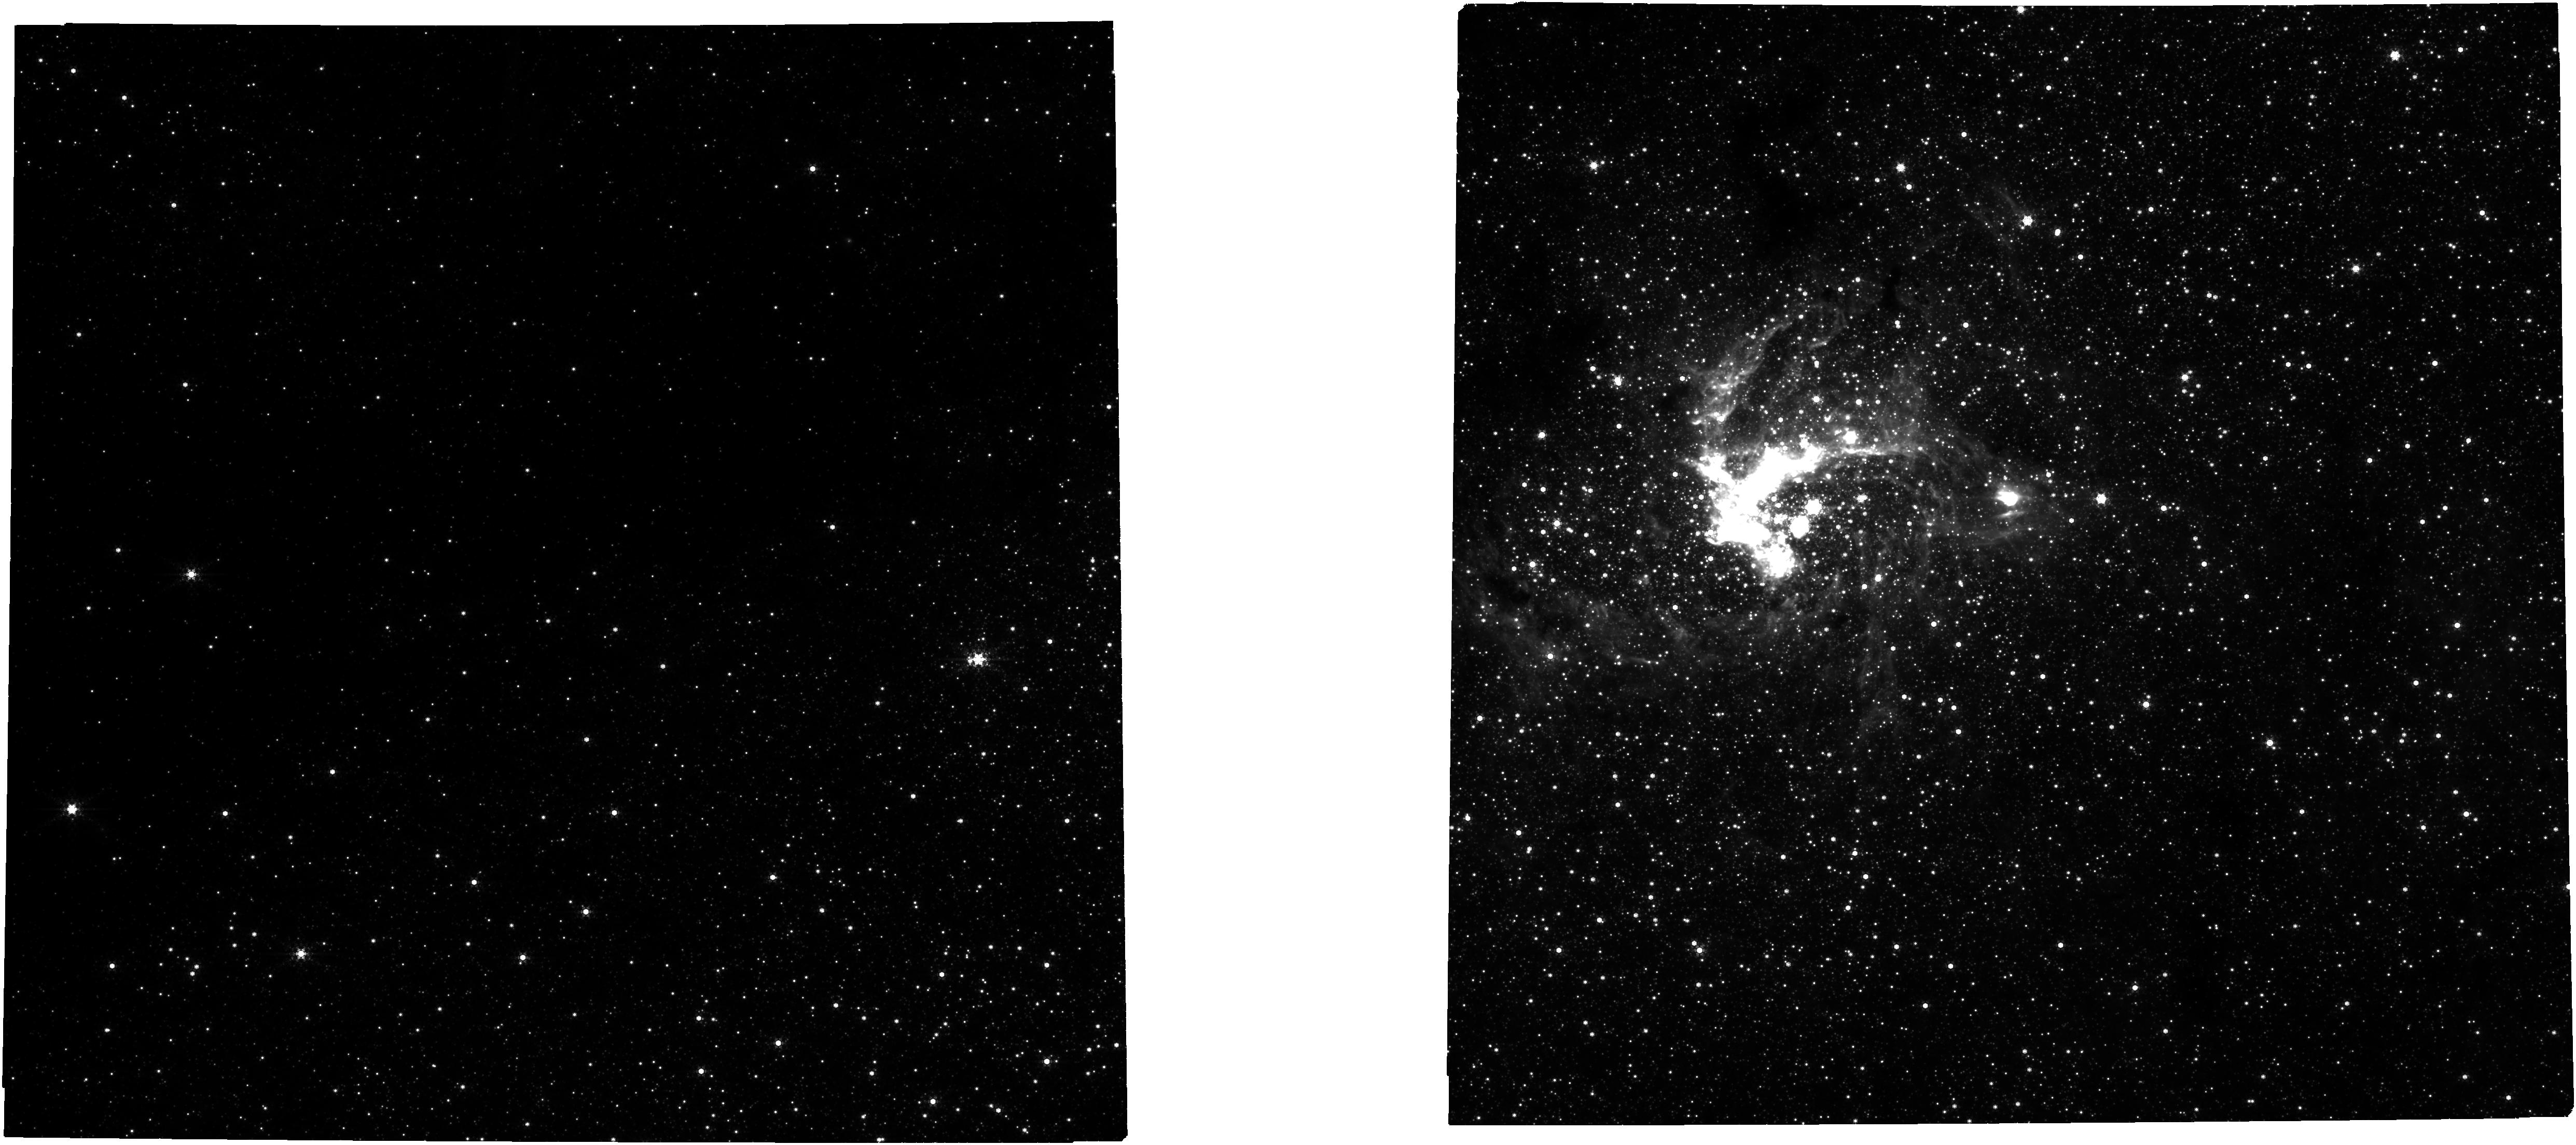
Target: GALCEN
Instrument: NIRCAM
Filter: F444W+F405N
Exposure: 21 min
Observation ID: jw01939-o001_t001_nircam_f405n-f444w

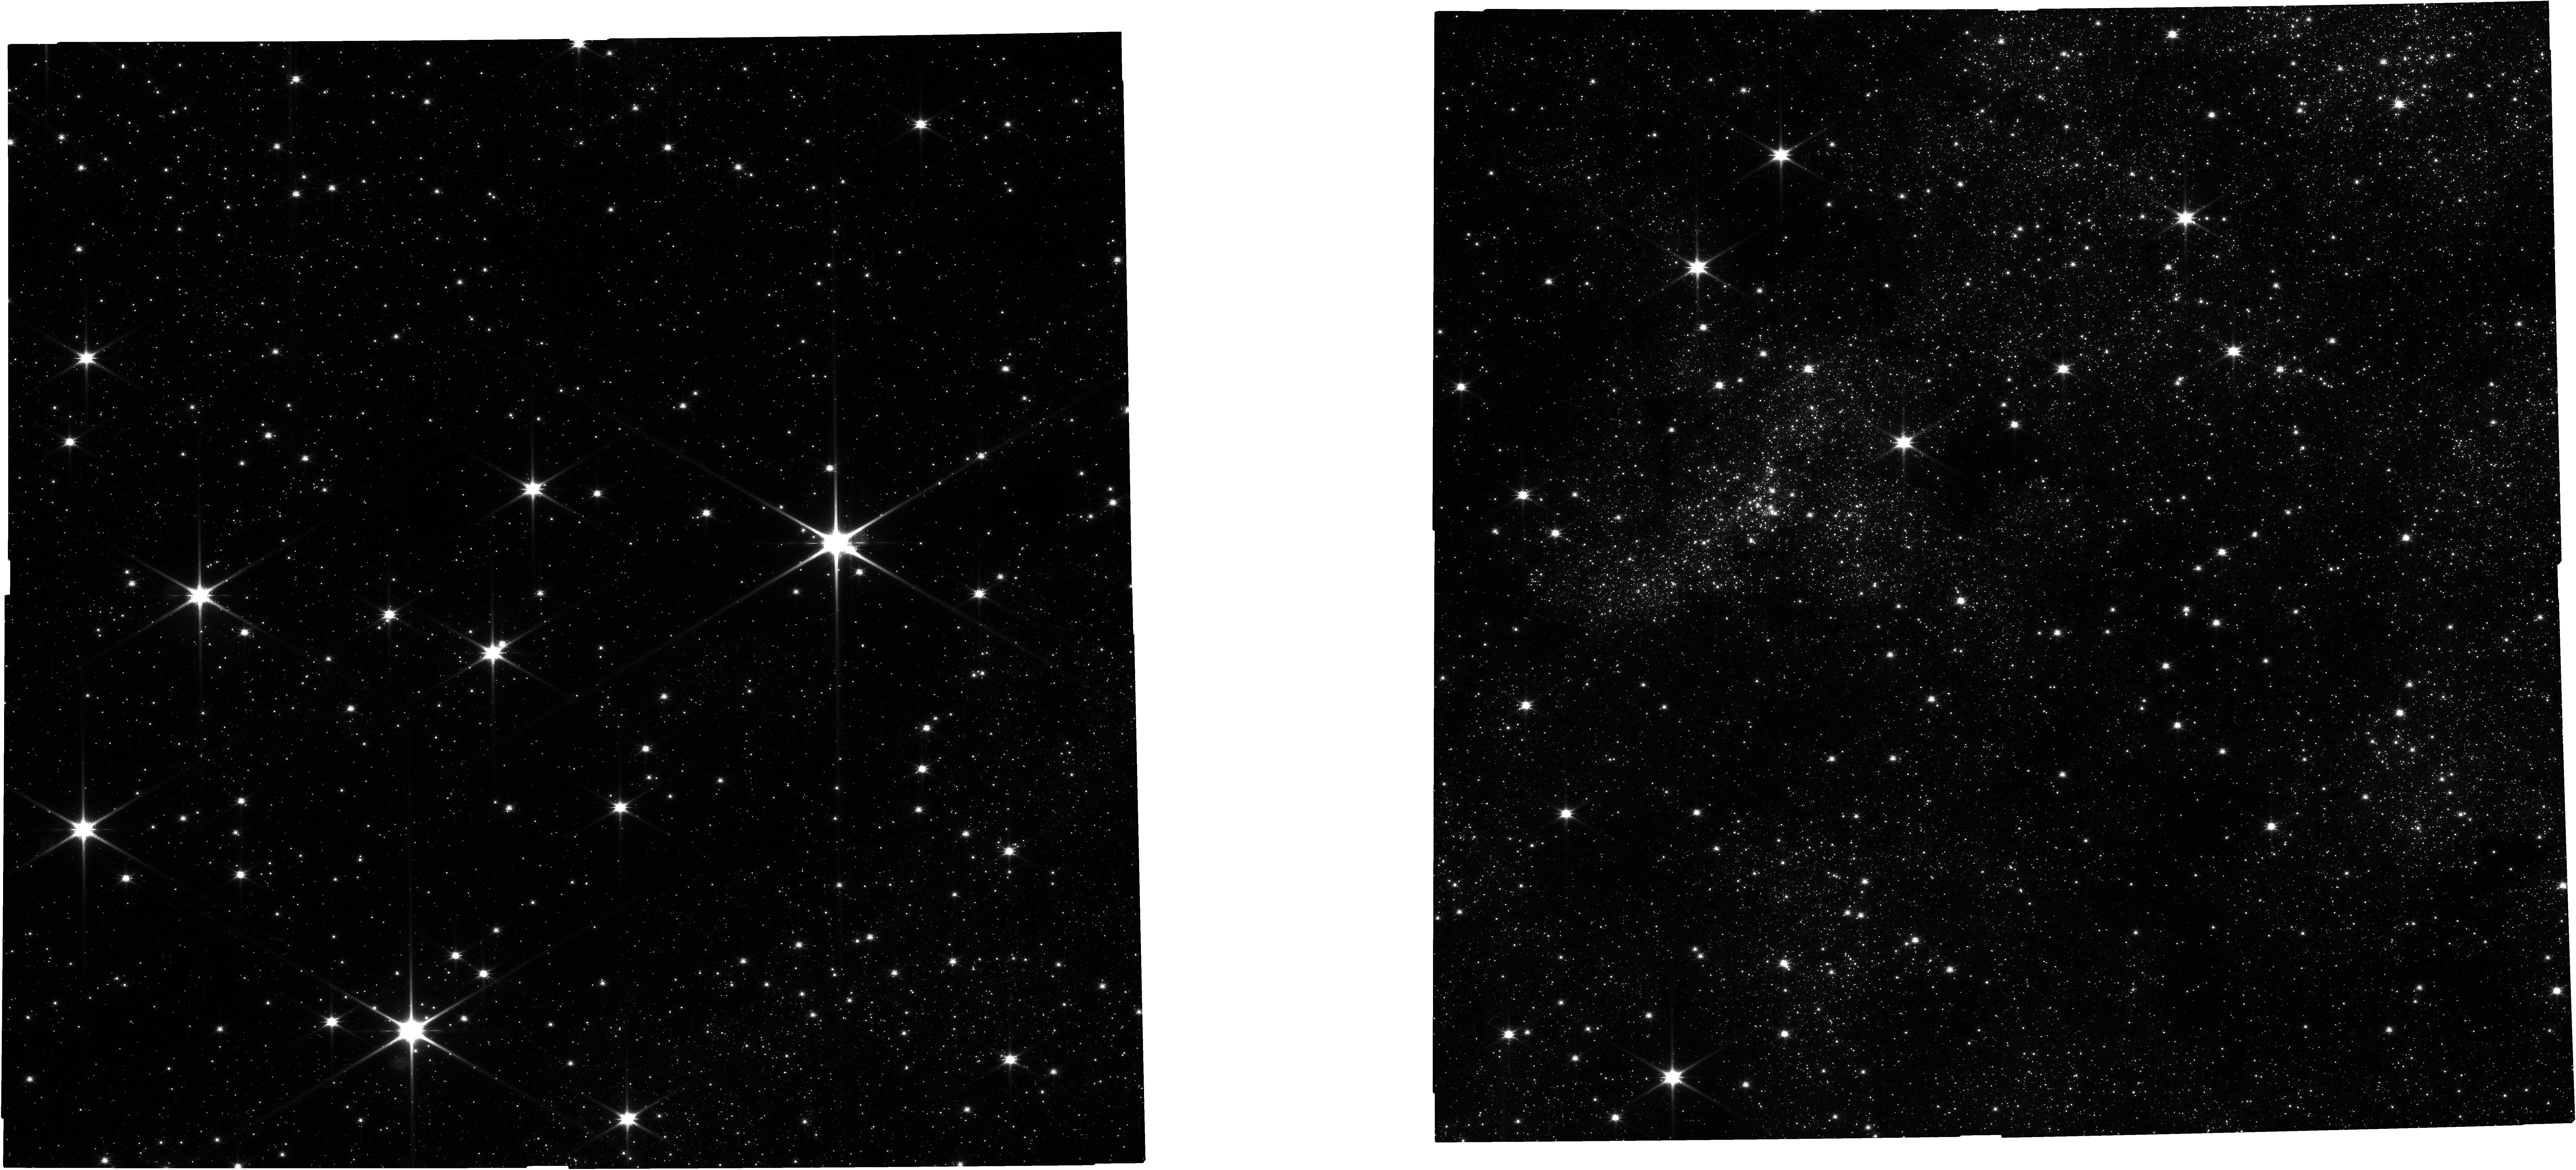
Target: GALCEN
Instrument: NIRCAM
Filter: F115W
Exposure: 43 min
Observation ID: jw01939-o001_t001_nircam_clear-f115w

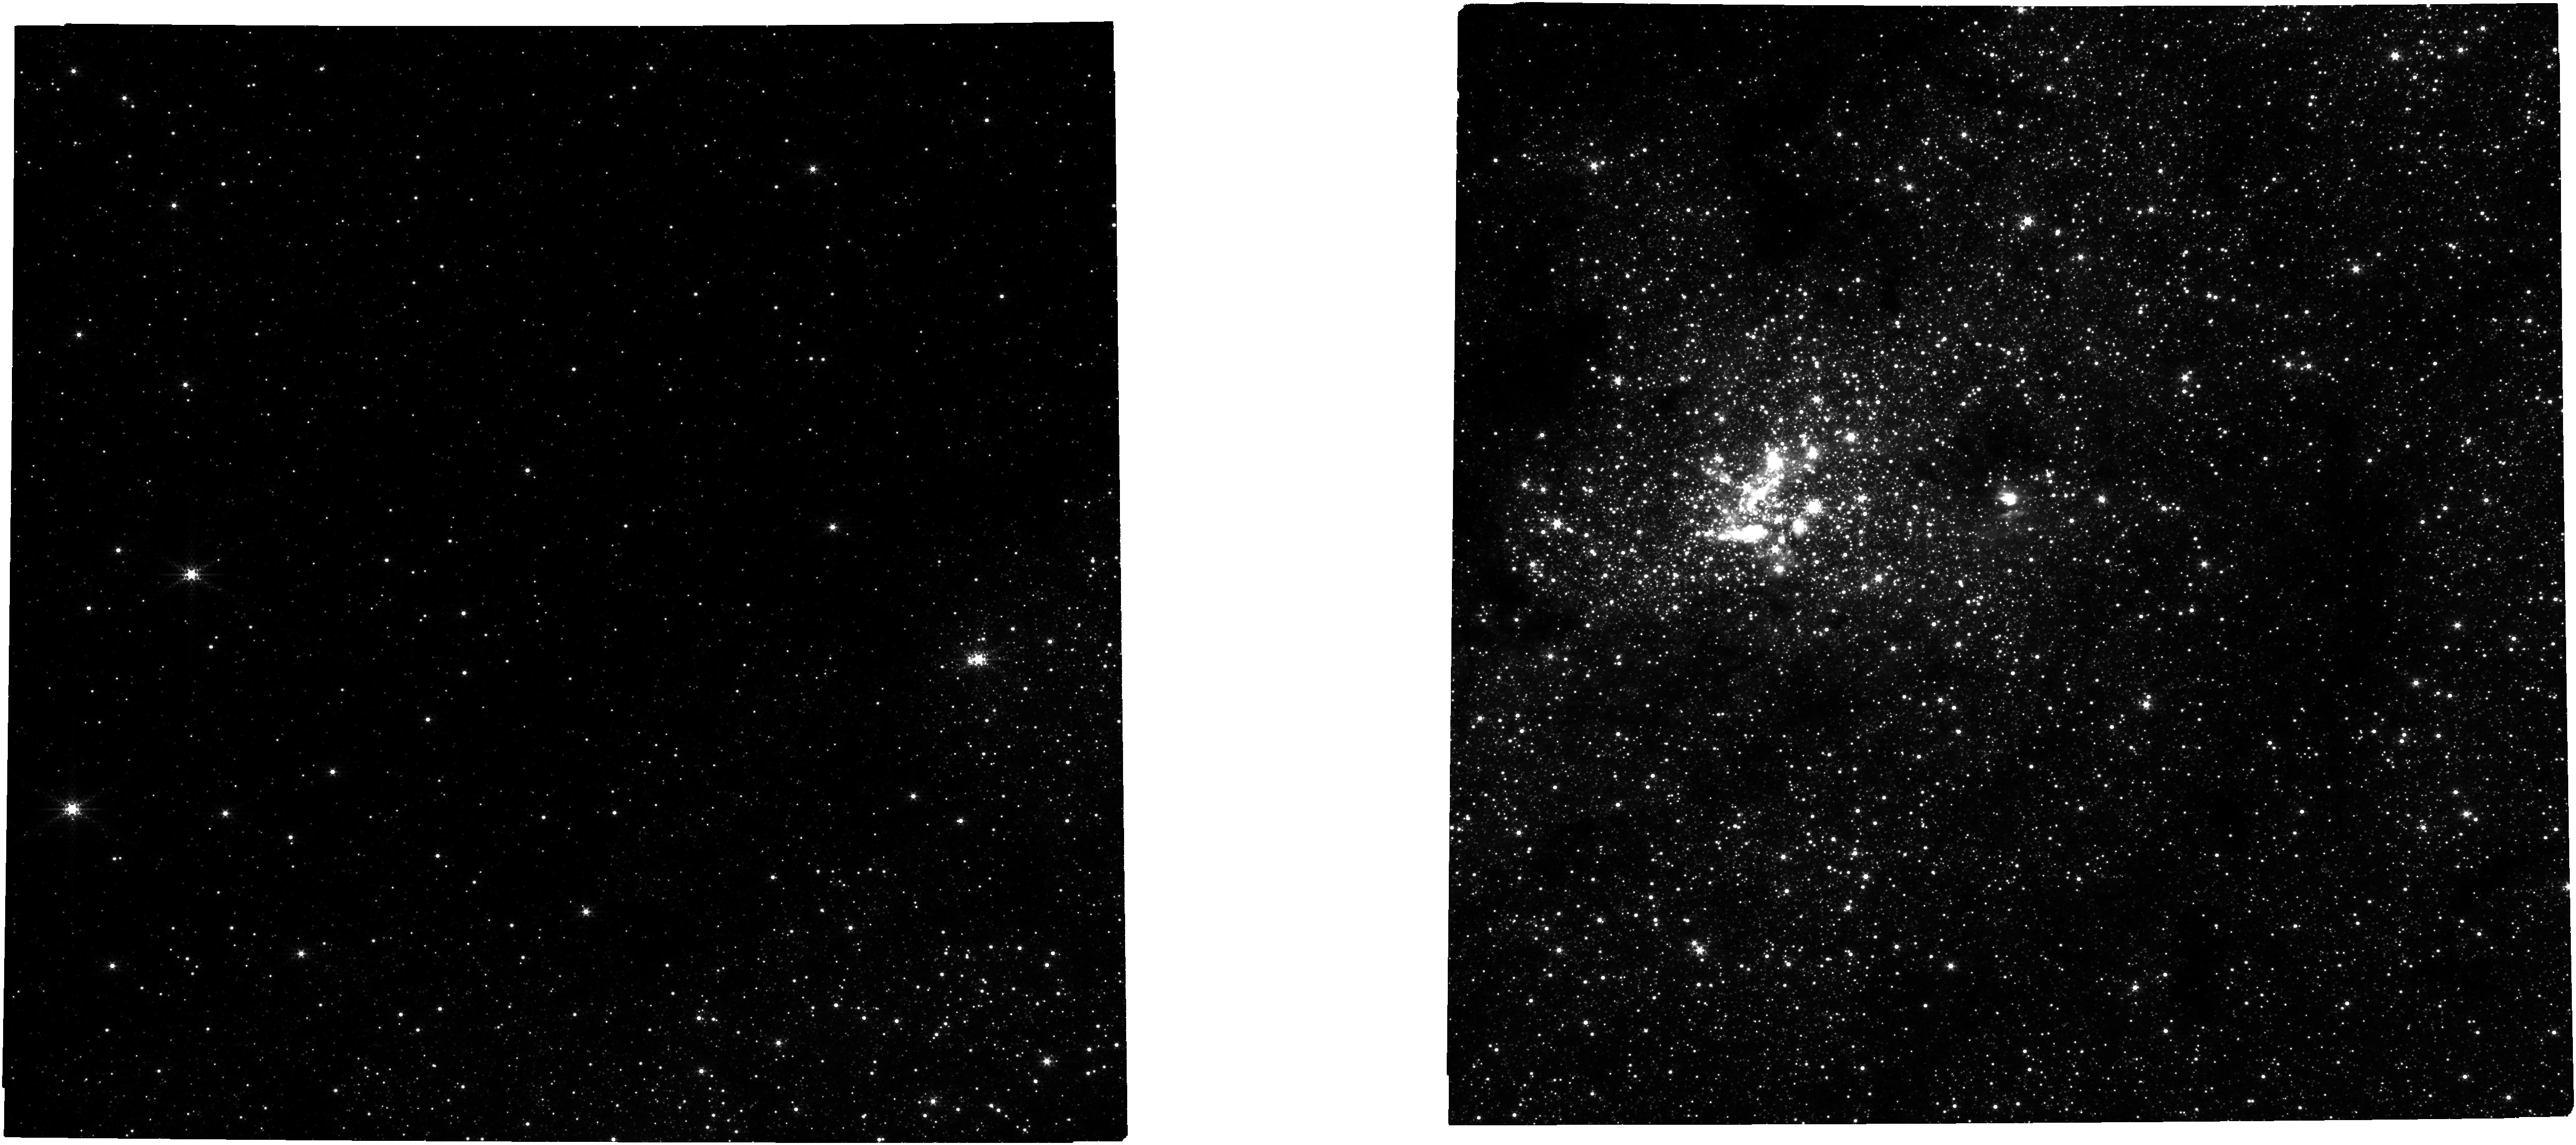
Target: GALCEN
Instrument: NIRCAM
Filter: F322W2+F323N
Exposure: 43 min
Observation ID: jw01939-o001_t001_nircam_f322w2-f323n

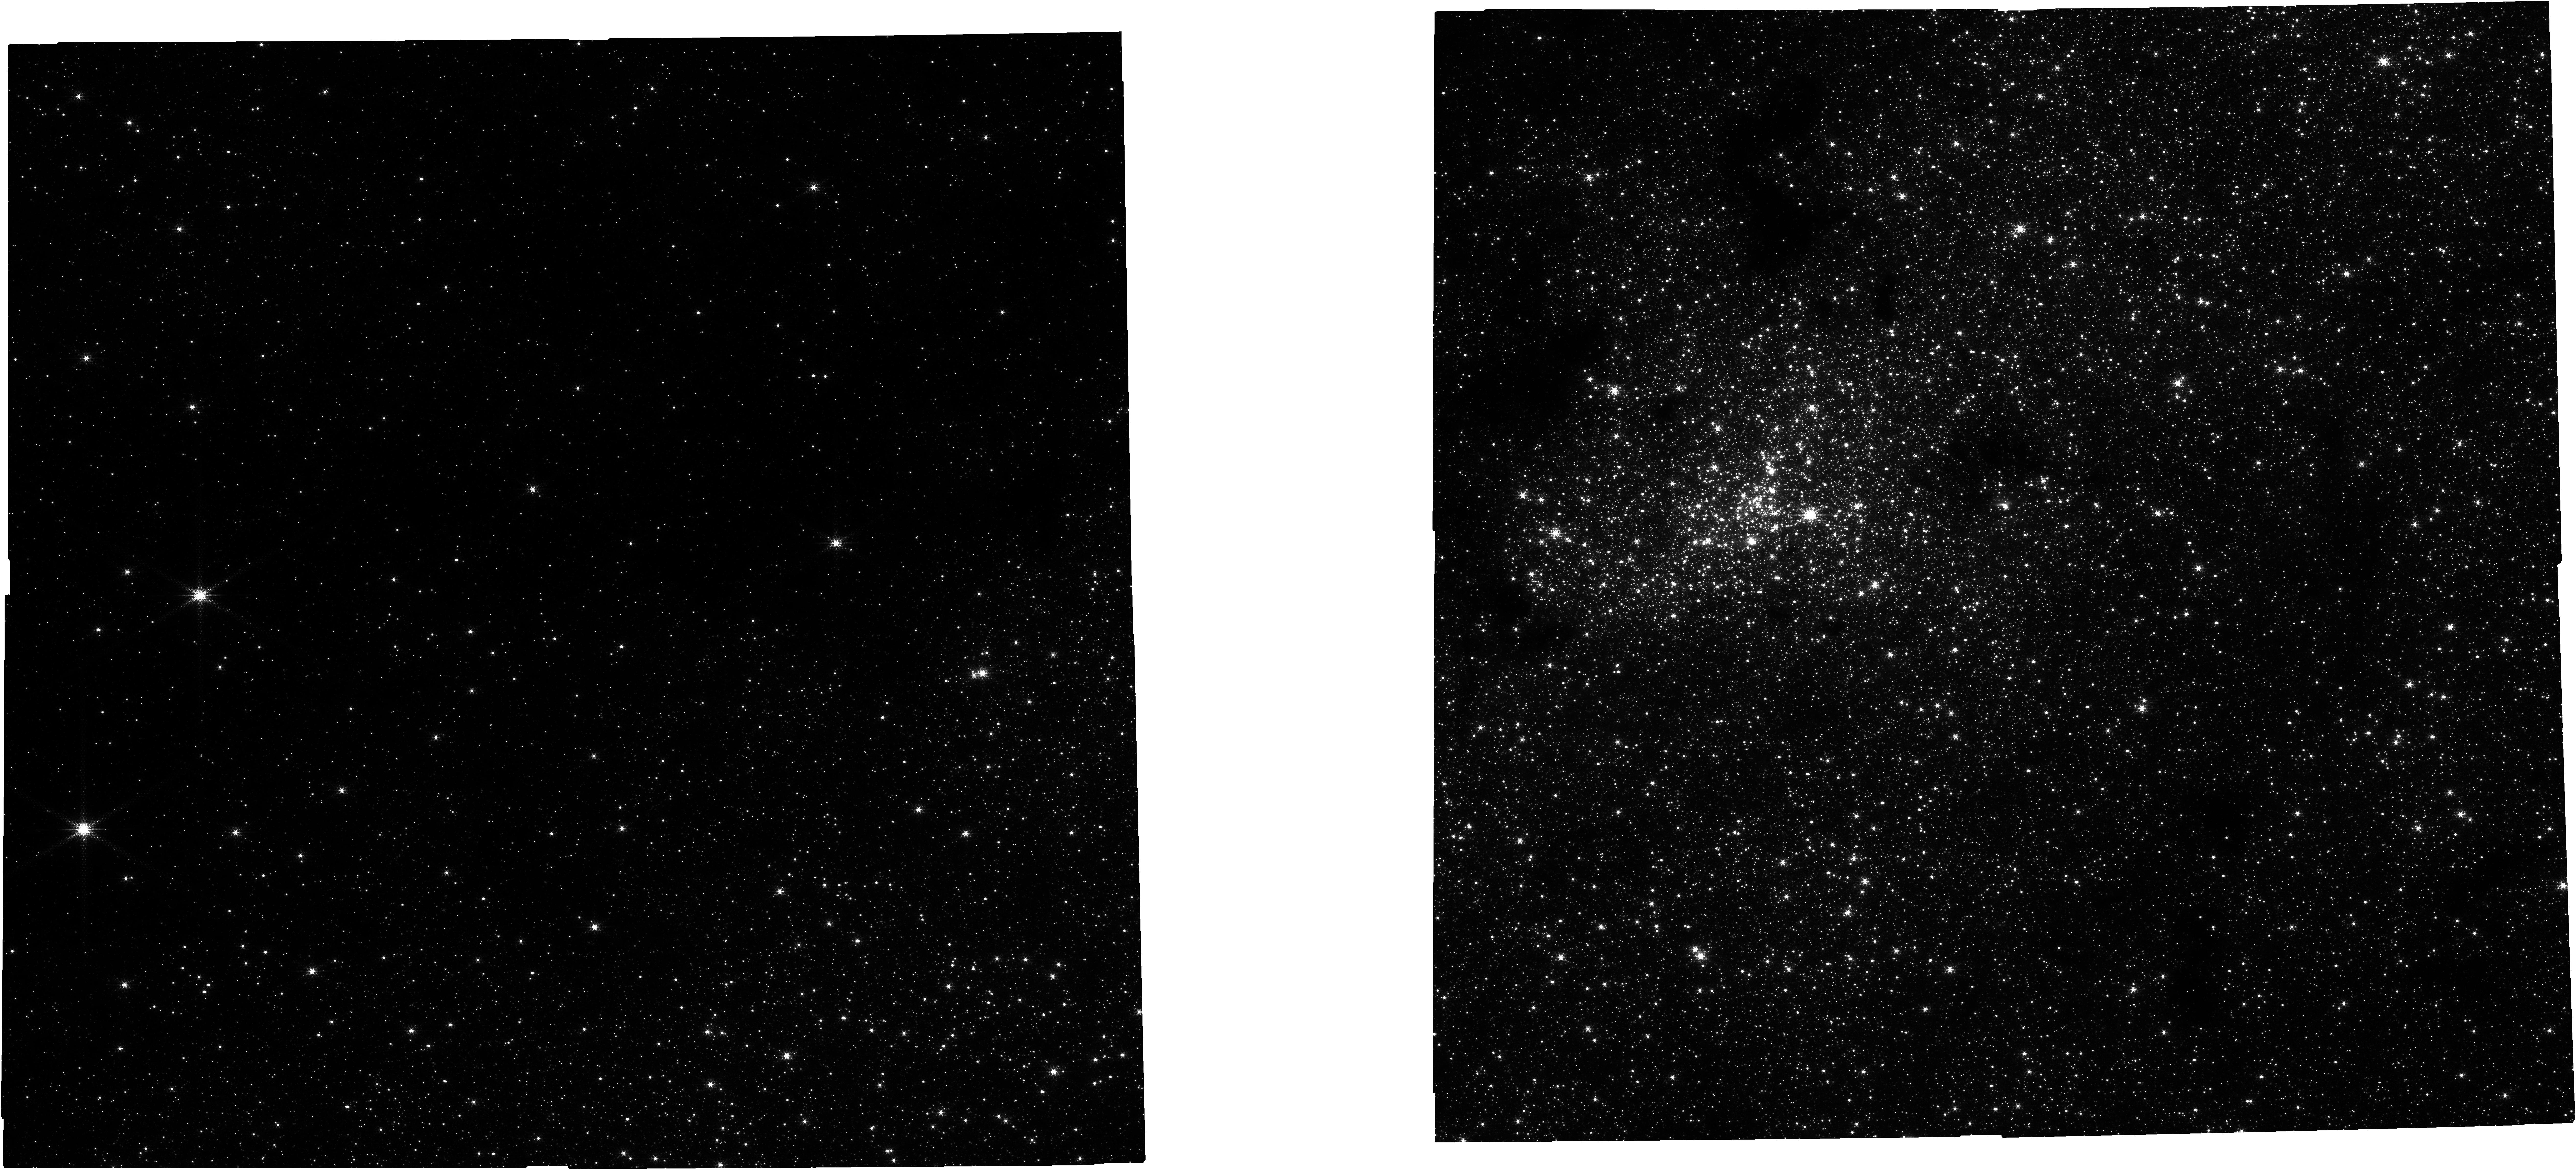
Target: GALCEN
Instrument: NIRCAM
Filter: F212N
Exposure: 21 min
Observation ID: jw01939-o001_t001_nircam_clear-f212n

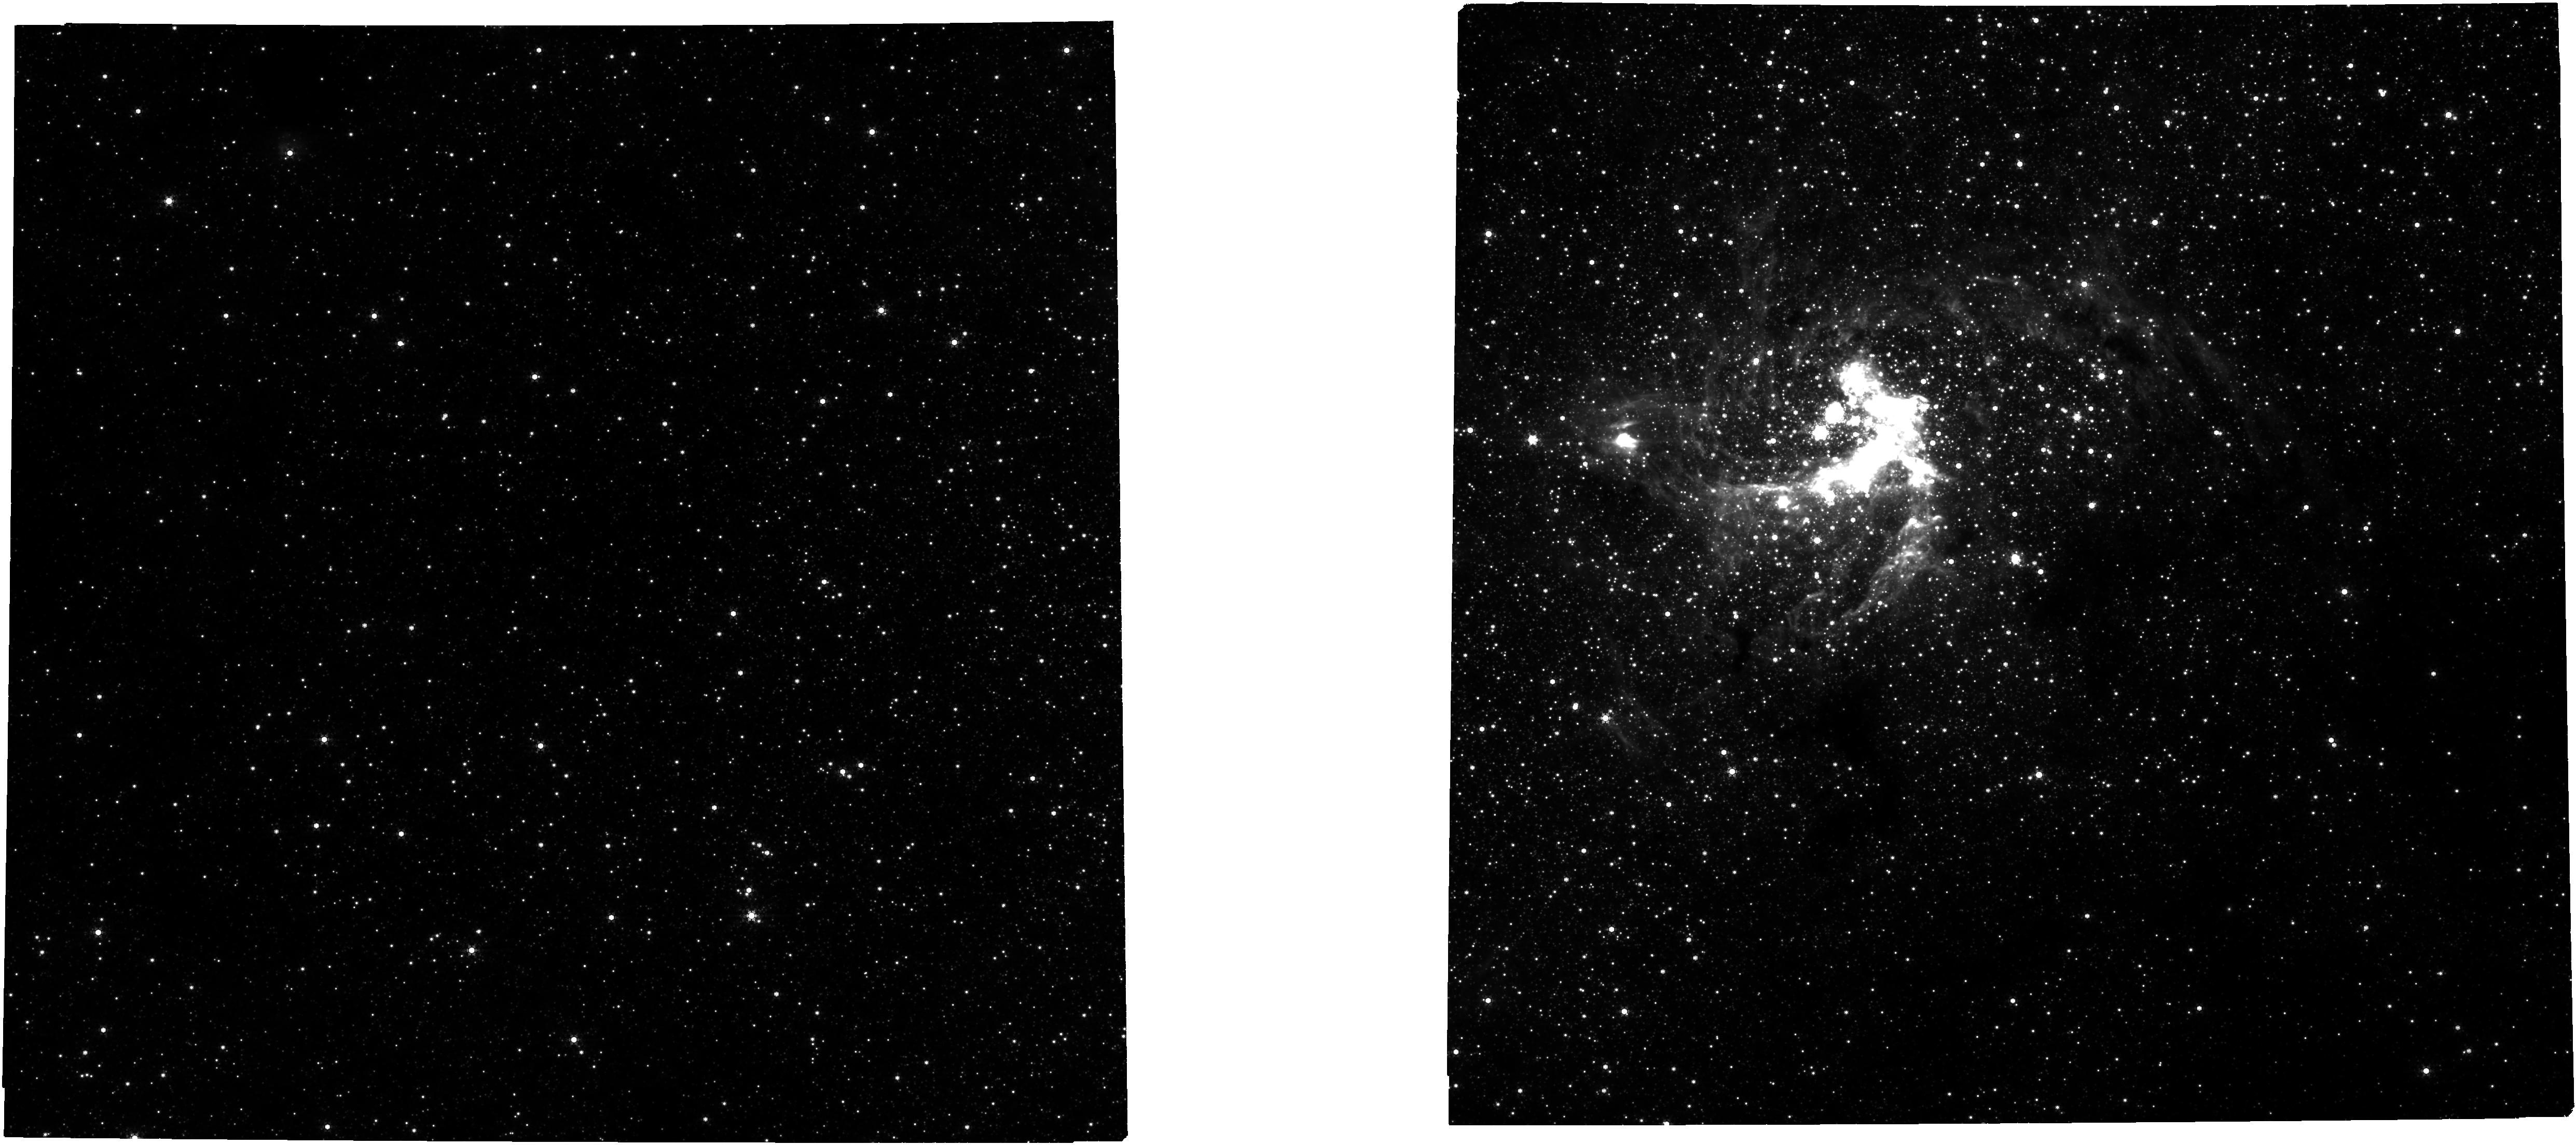
Target: GALCEN
Instrument: NIRCAM
Filter: F444W+F405N
Exposure: 21 min
Observation ID: jw01939-o003_t001_nircam_f405n-f444w

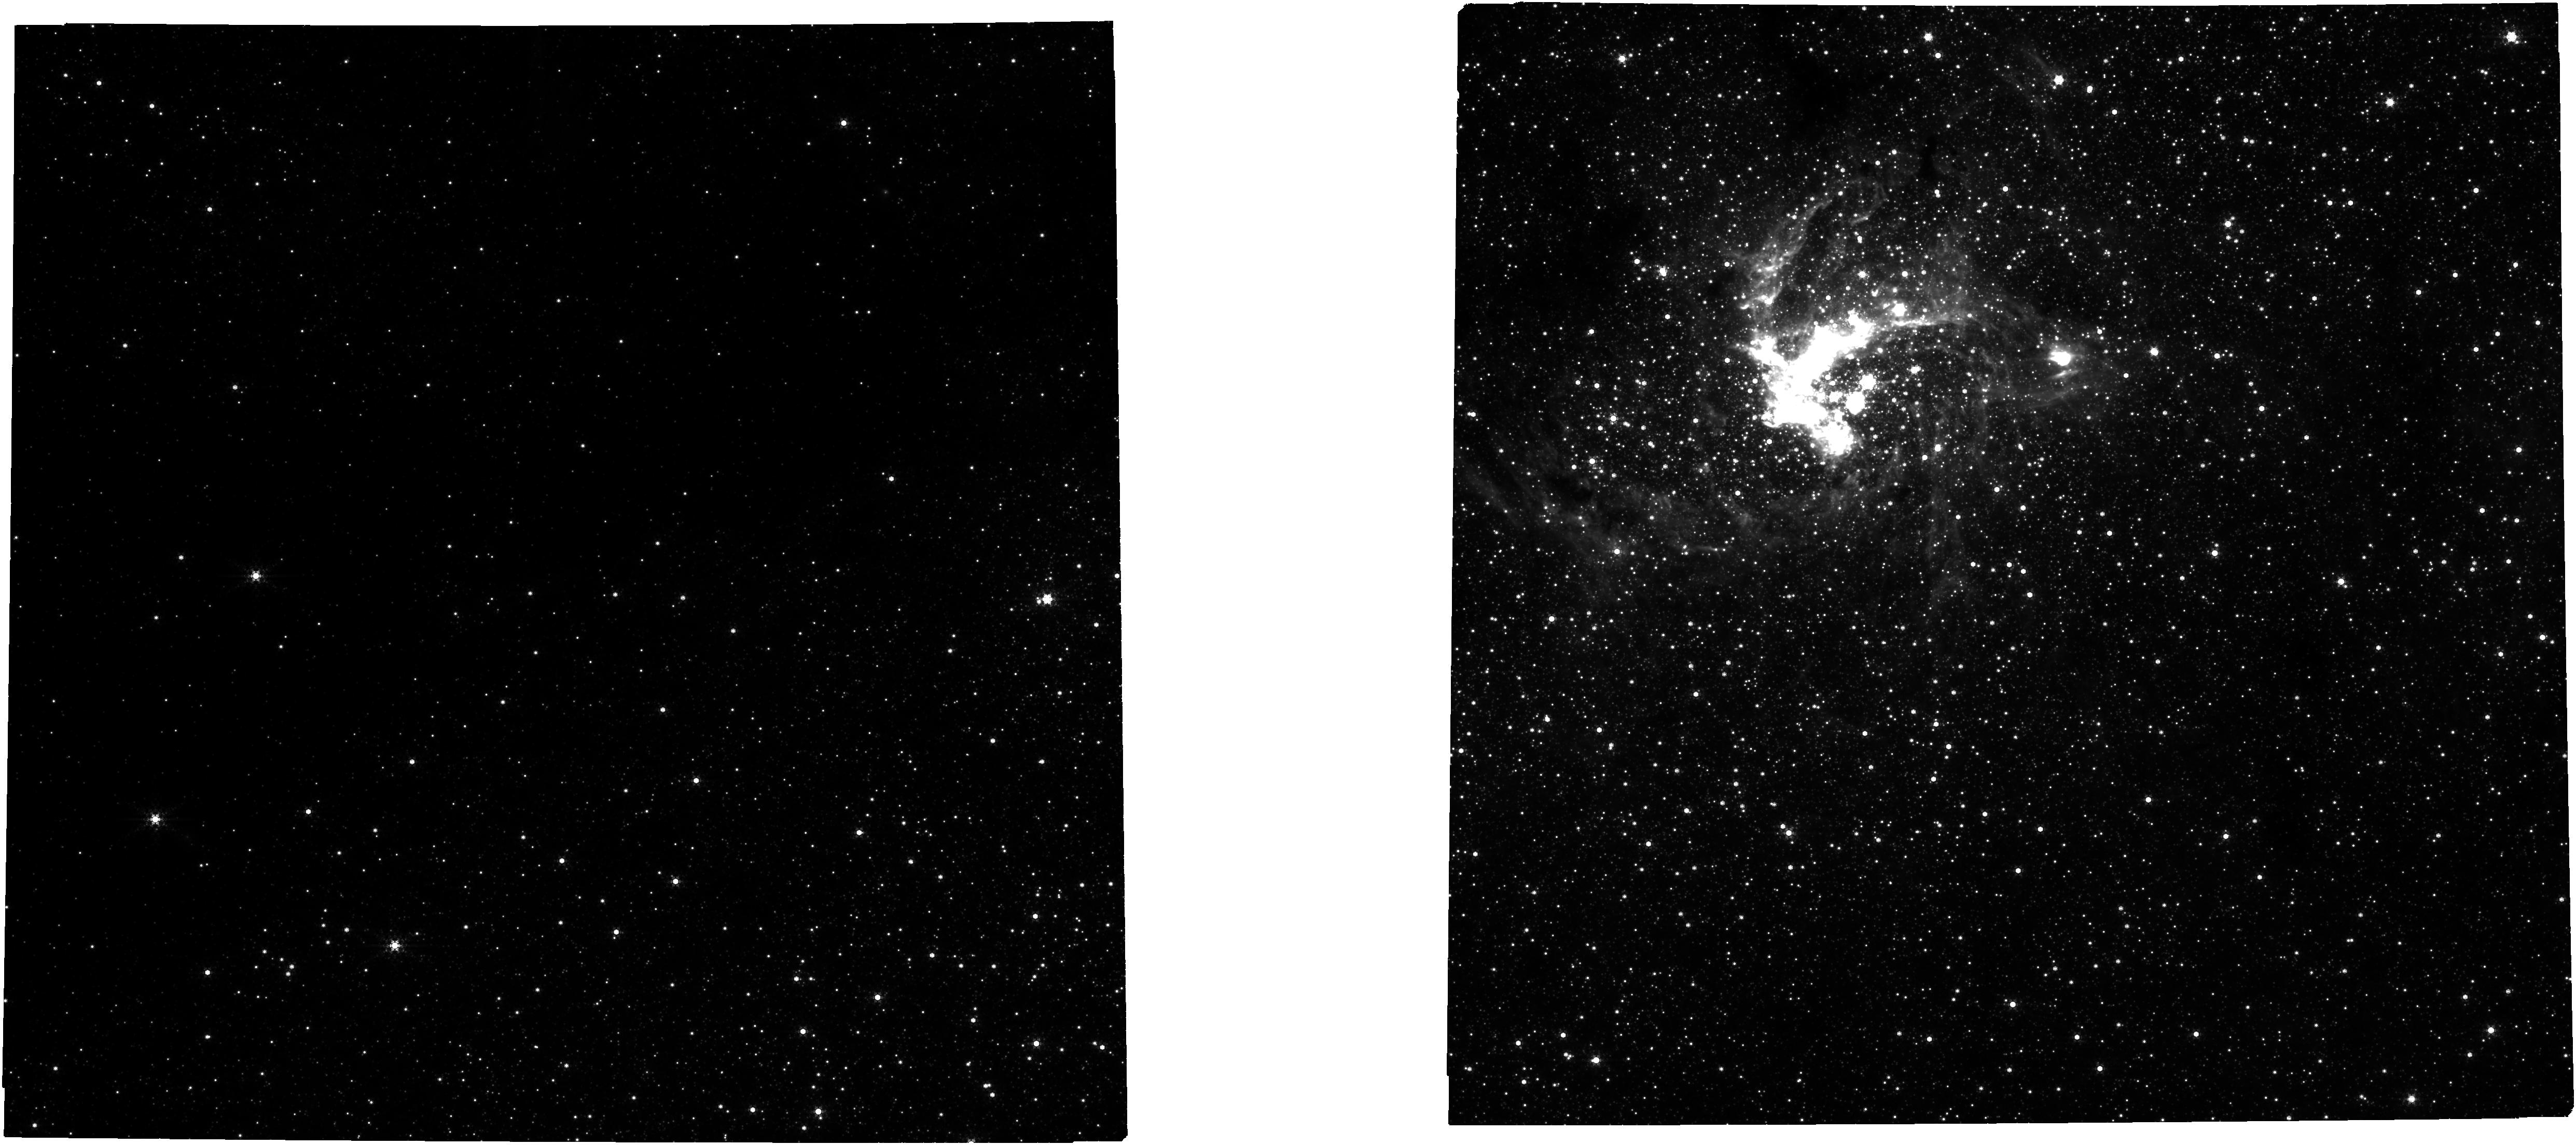
Target: GALCEN
Instrument: NIRCAM
Filter: F444W+F405N
Exposure: 21 min
Observation ID: jw01939-o004_t001_nircam_f405n-f444w

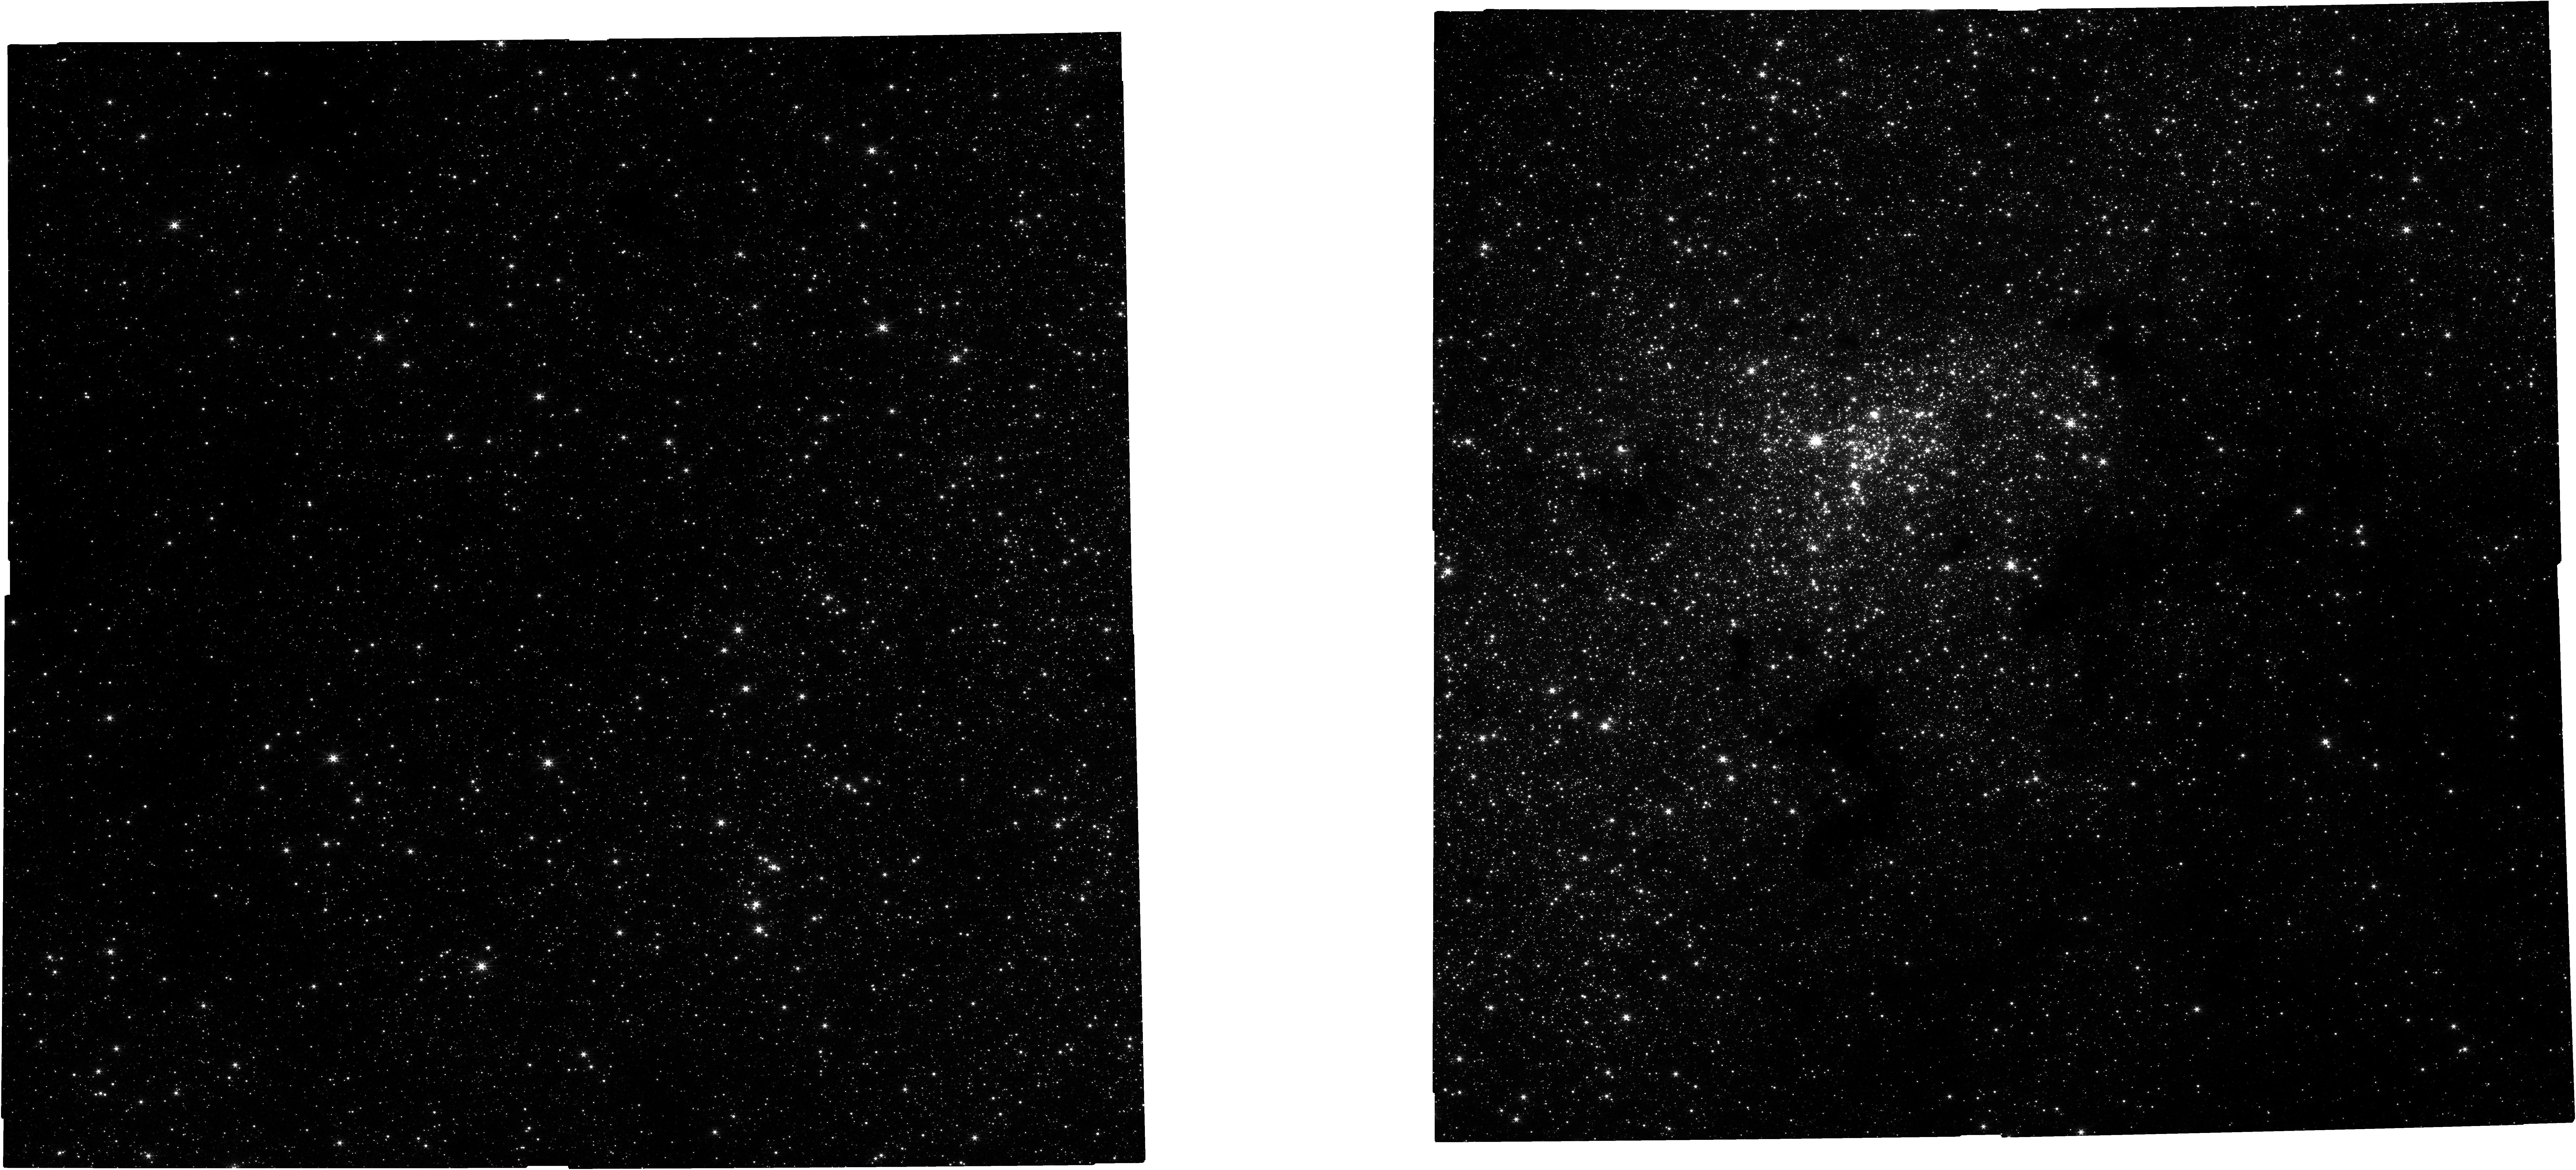
Target: GALCEN
Instrument: NIRCAM
Filter: F212N
Exposure: 21 min
Observation ID: jw01939-o003_t001_nircam_clear-f212n

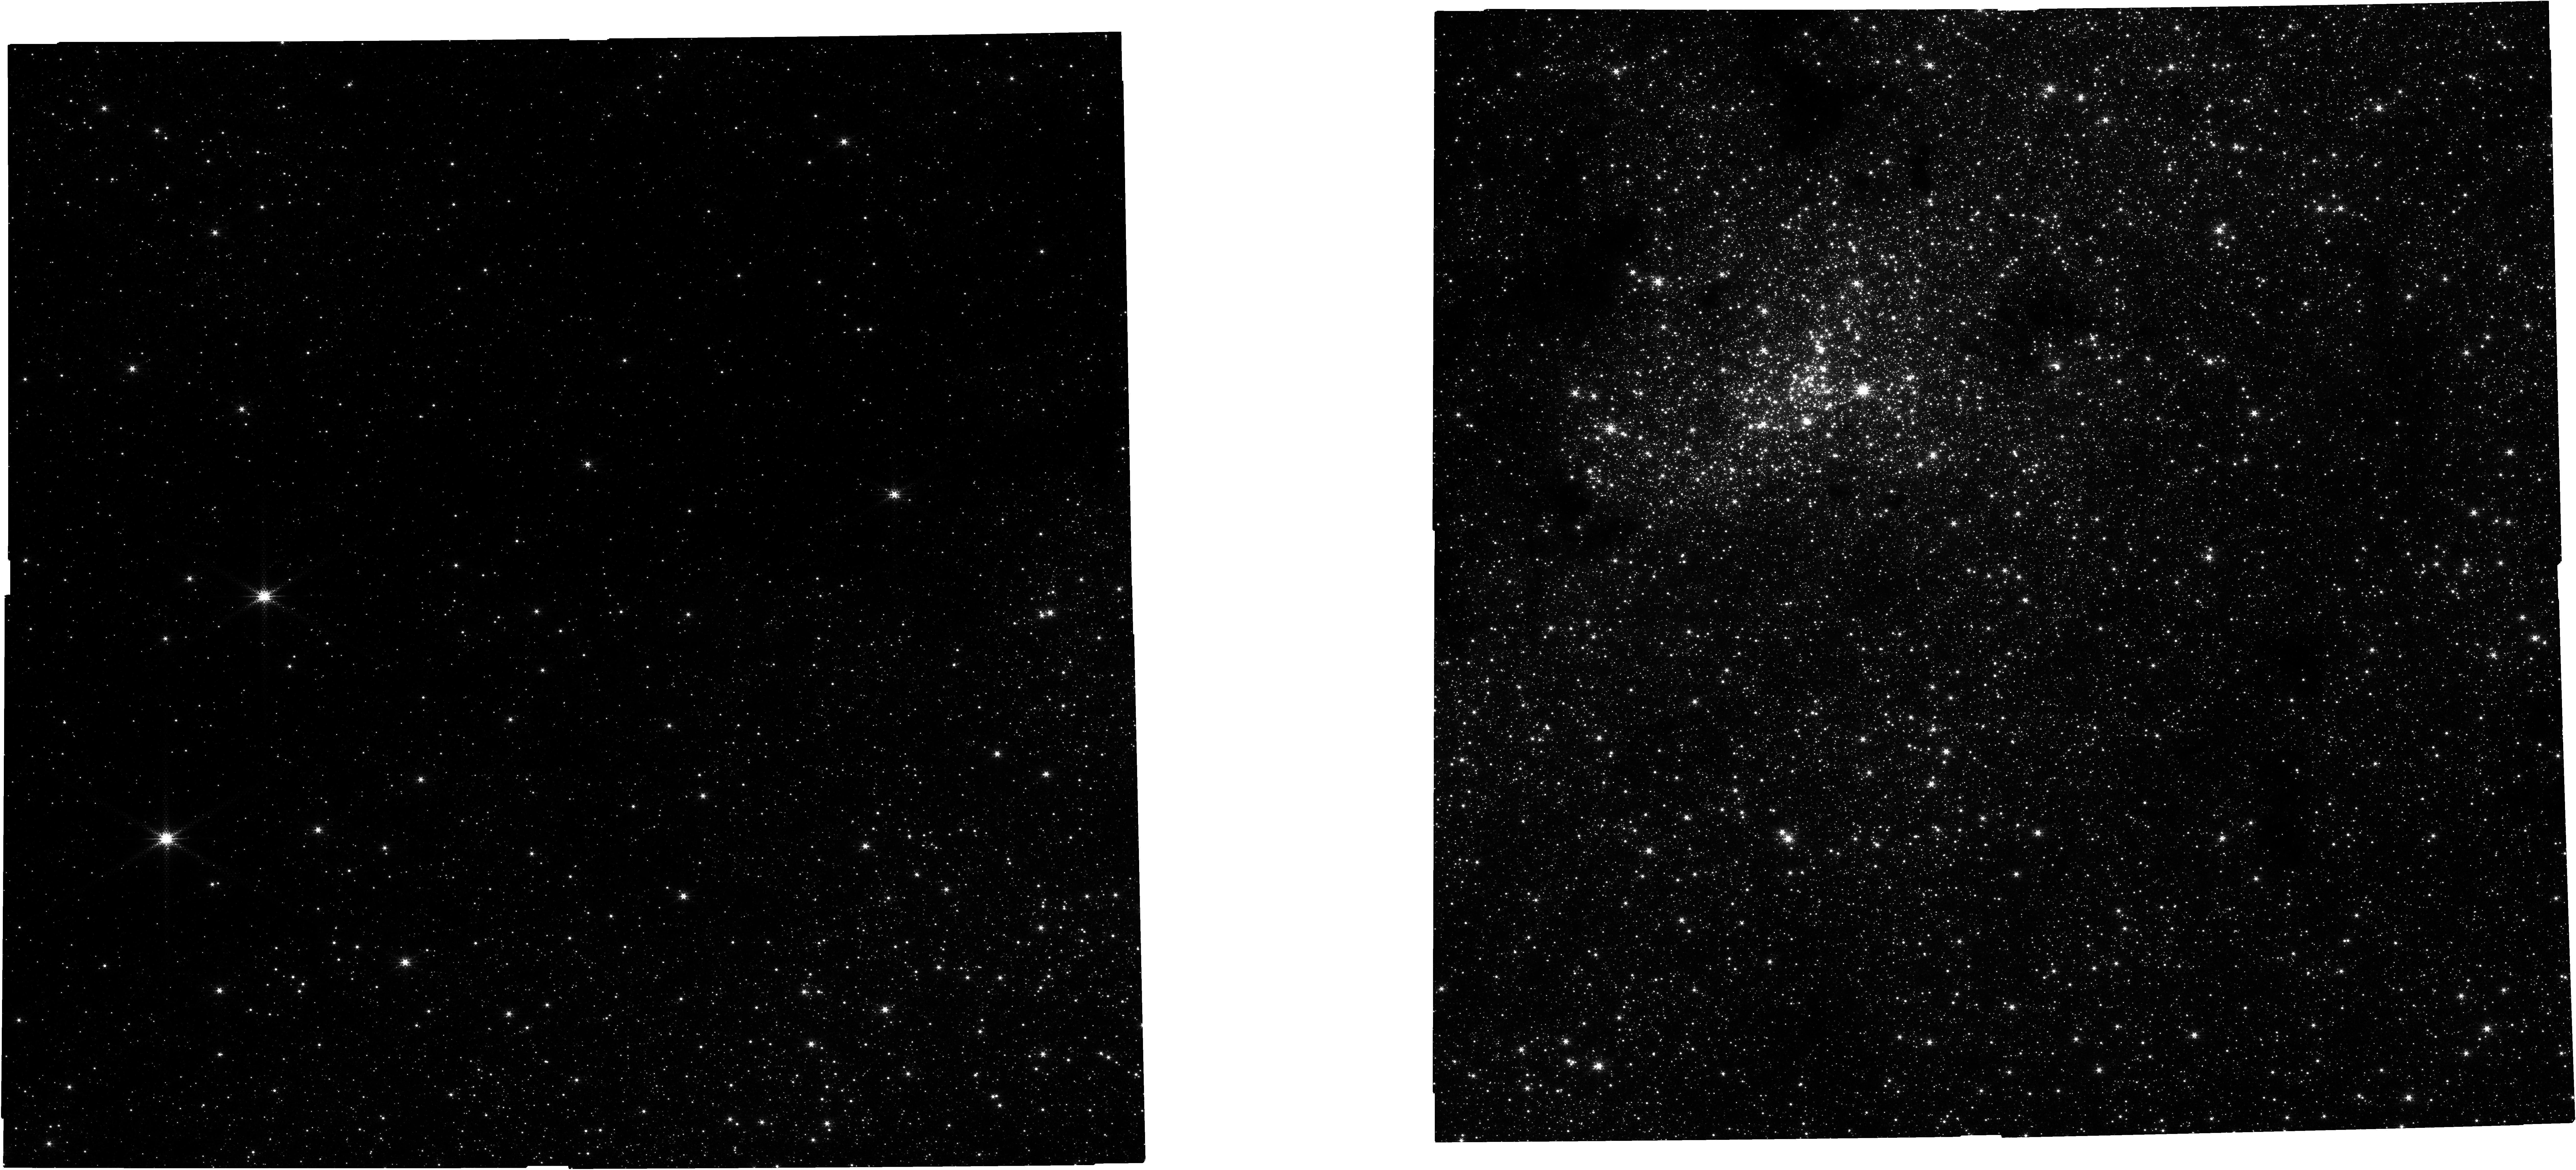
Target: GALCEN
Instrument: NIRCAM
Filter: F212N
Exposure: 21 min
Observation ID: jw01939-o004_t001_nircam_clear-f212n

The Galactic Center (PI: Lu, Jessica Ryan)

Studies of the Galactic Center routinely deliver breakthrough discoveries. However, our picture is far from complete. Webb is uniquely poised to answer a number of remaining questions including: (1) How do stars form so close to the super-massive black hole (SMBH) and do they have an unusual initial mass function? (2) Are the old stars missing or have they been tidally stripped, making them faint and hard to detect? (3) How are binary systems, including those with compact objects, created, destroyed, and merged around a SMBH? and (4) Is there a cusp of dark matter and stellar mass black holes around the SMBH? To address these questions, we require a thorough and accurate census of the different populations of stars within the nuclear star cluster, including spectral types and 3D kinematics. We propose to obtain NIRCam imaging of the central 2' (4.8 pc) and NIRSpec IFU spectroscopy of the central 9'' (0.36 pc) in order to study the nuclear star cluster and its co-evolution with the SMBH.